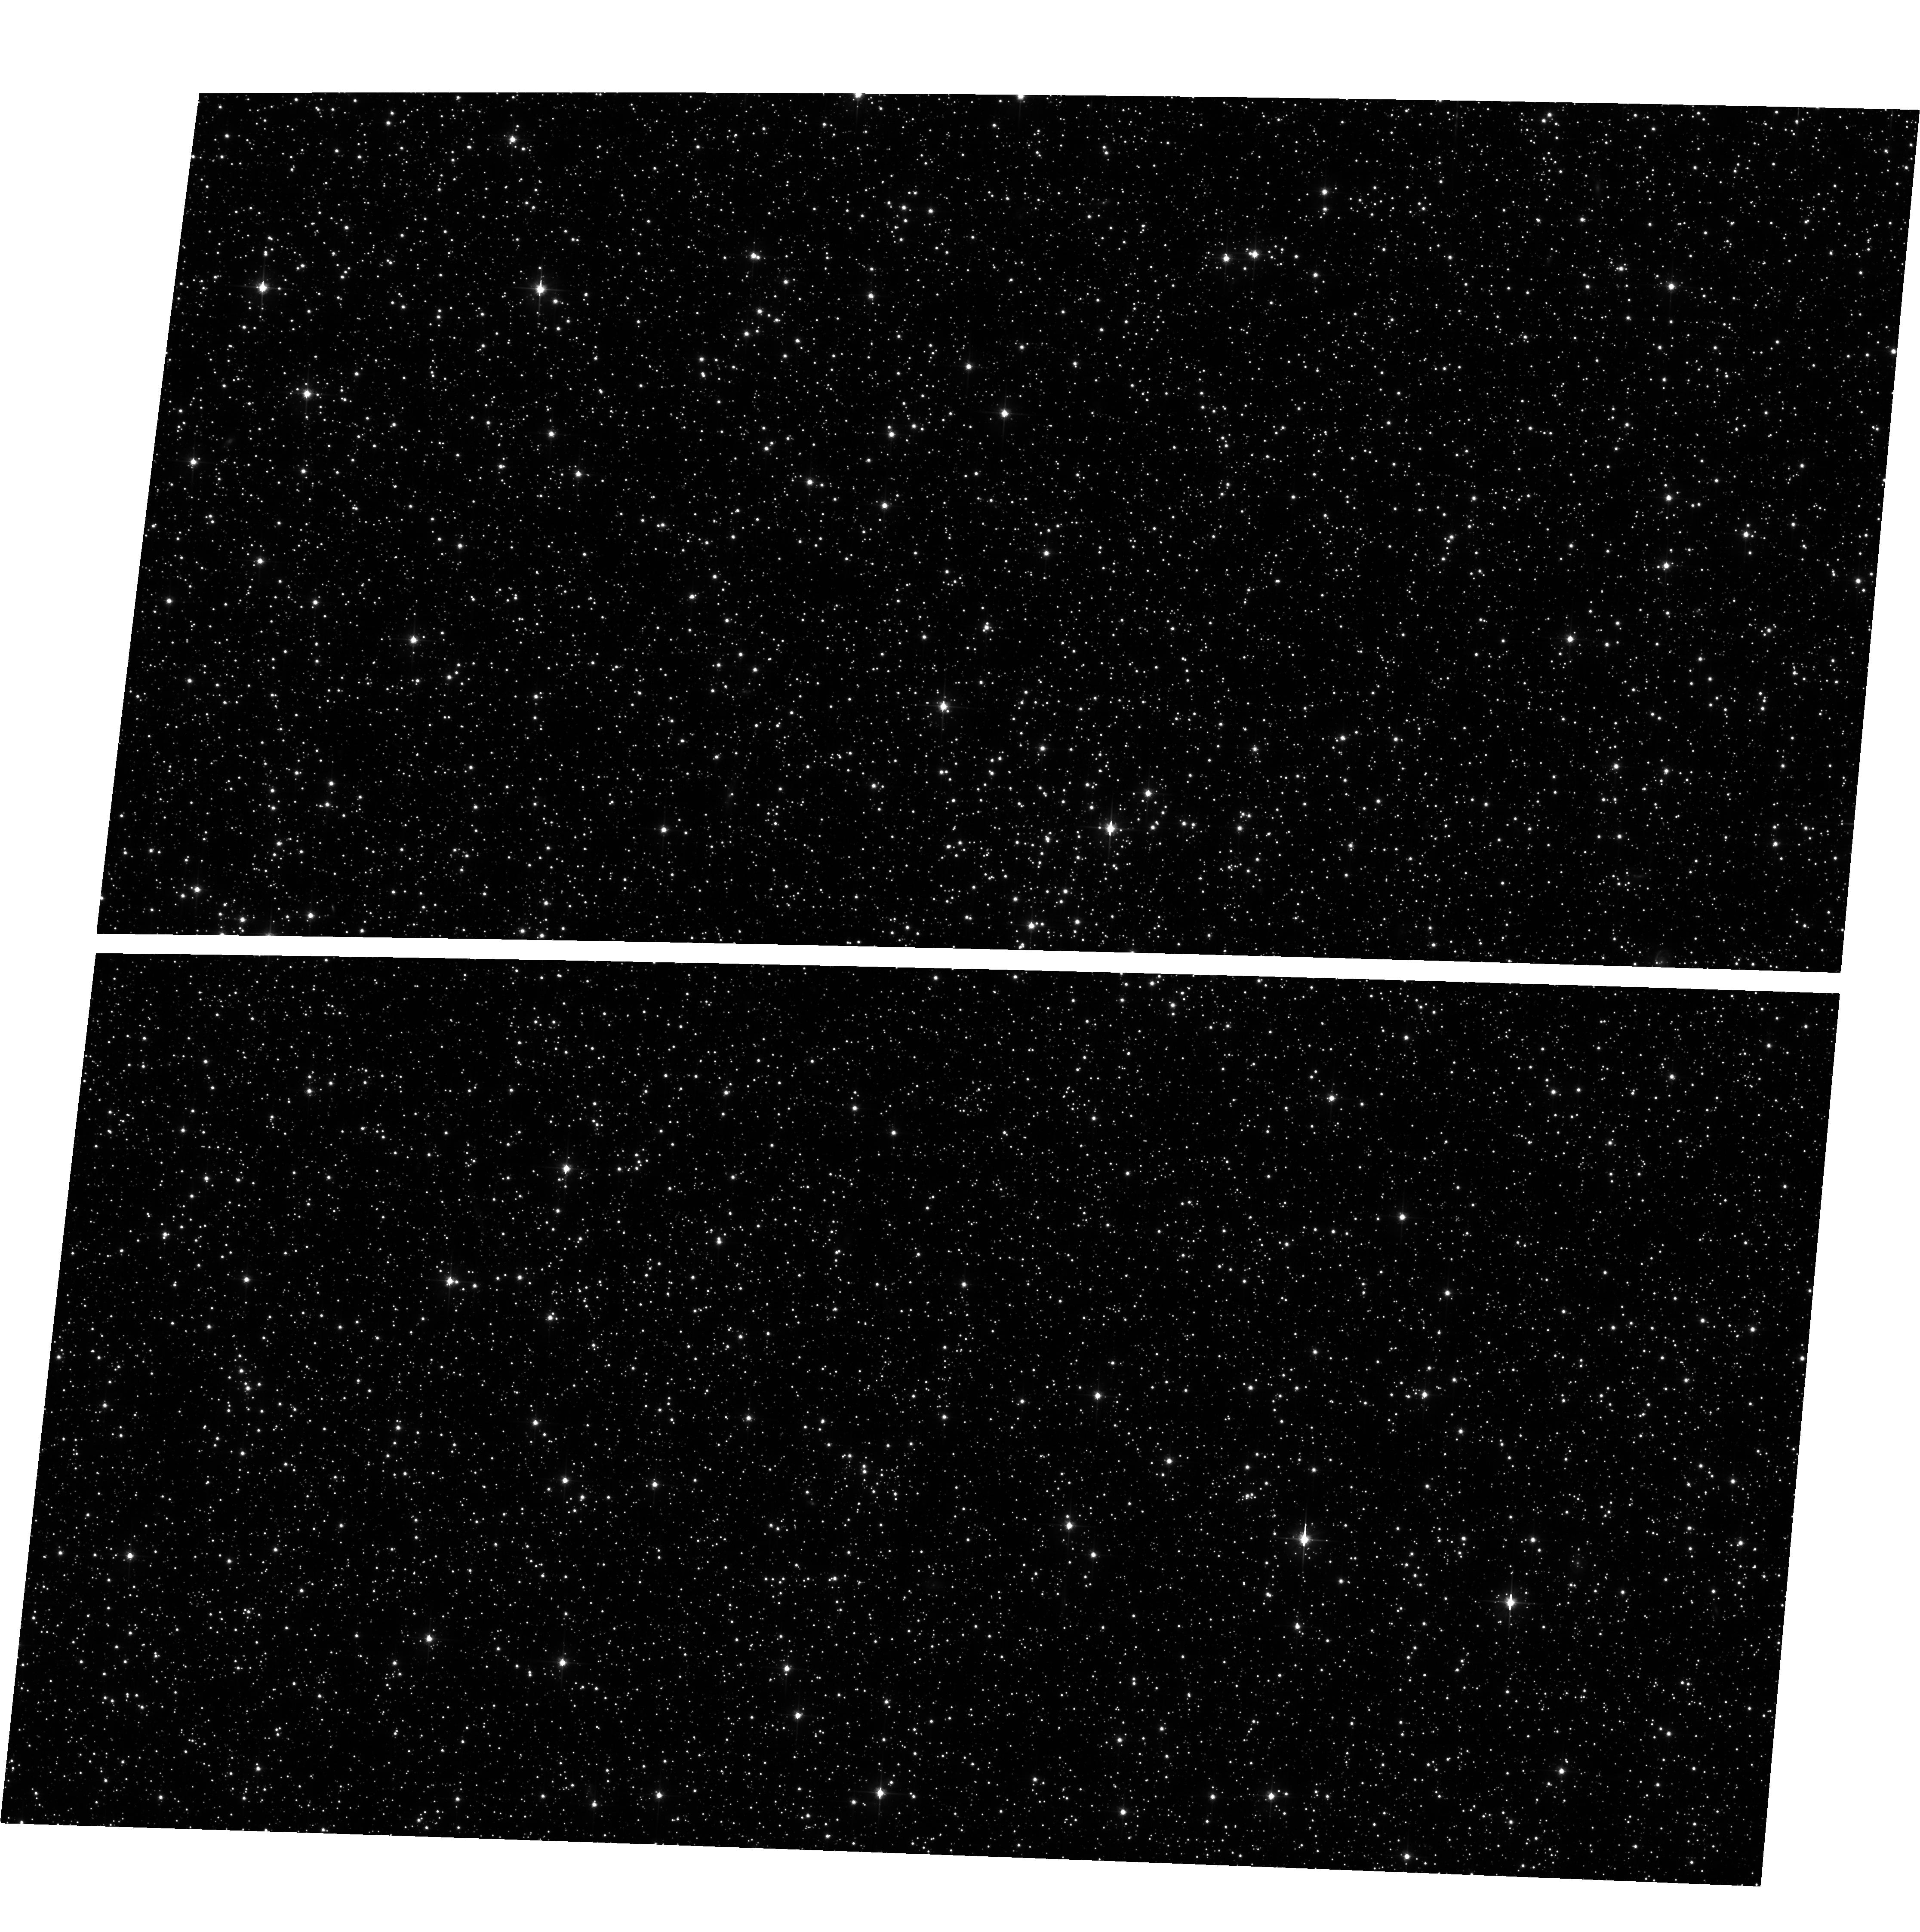
Target: field at RA 76.102°, Dec -69.456°. Instrument: ACS/WFC. Filter: F606W. Exposure: 34 min. Observation ID: hst_16361_02_acs_wfc_f606w_jedx02

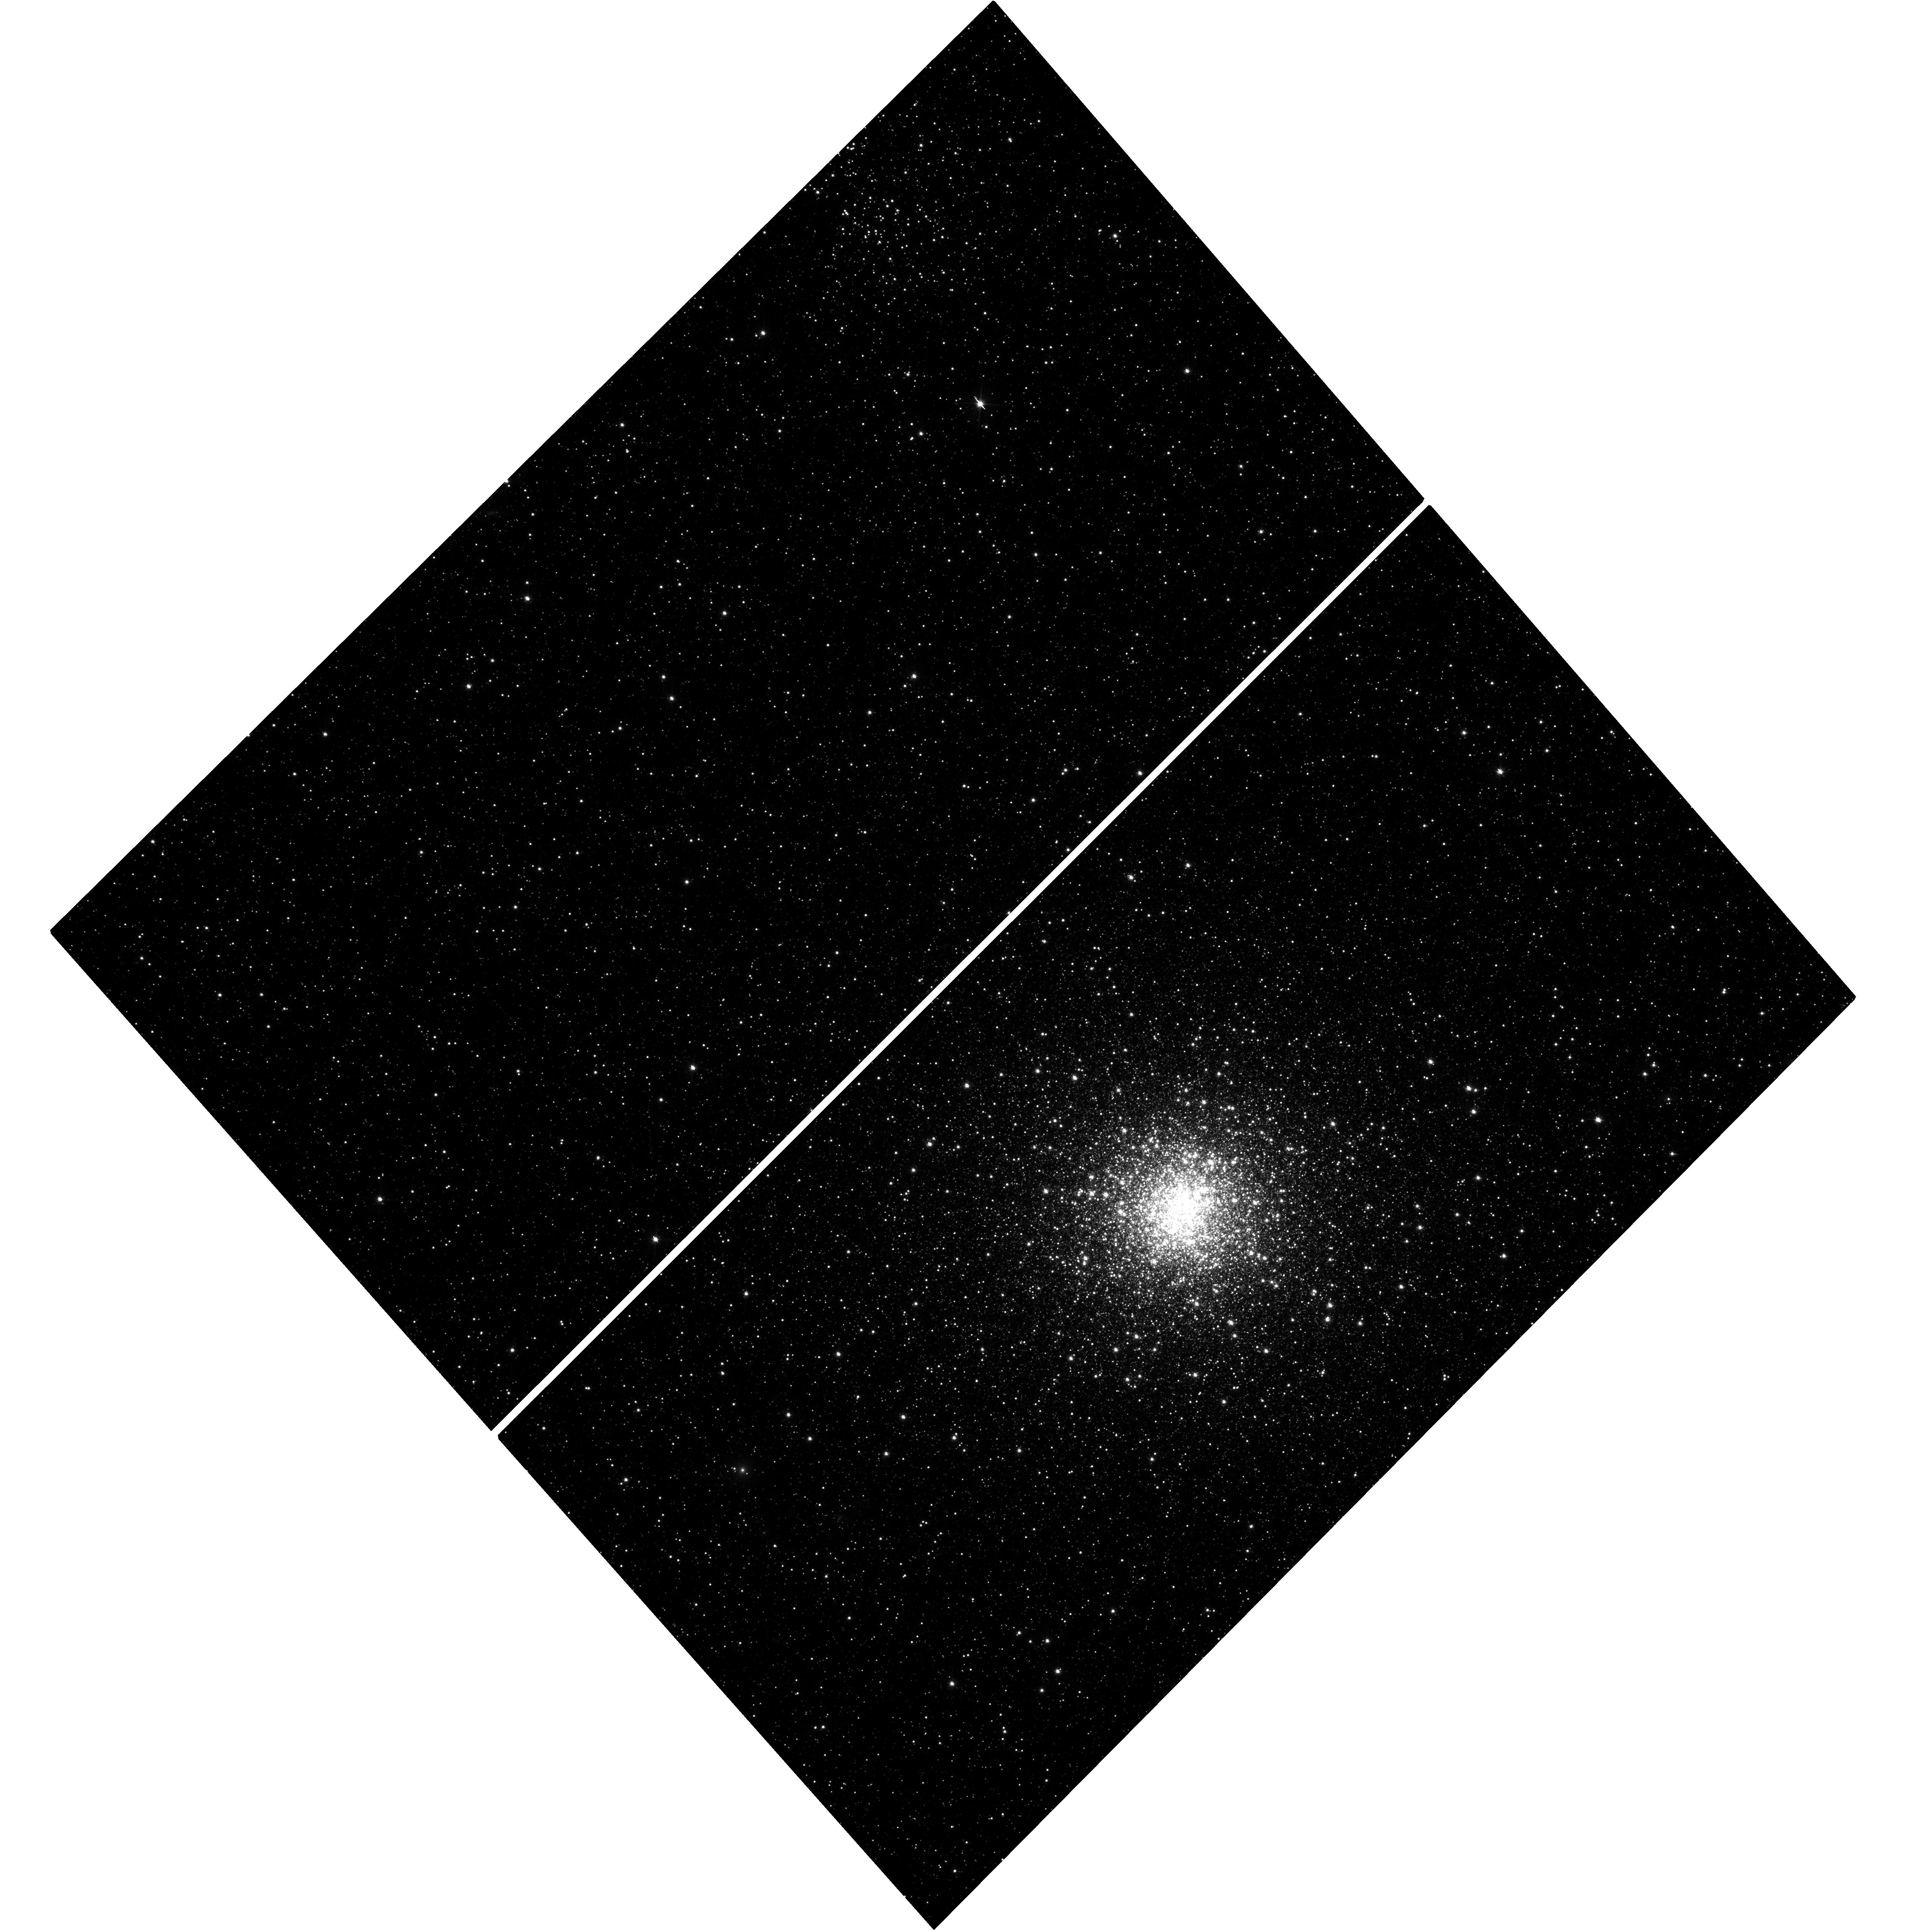
Target: NGC1835. Instrument: WFC3/UVIS. Filter: F606W. Exposure: 41 min. Observation ID: hst_16361_01_wfc3_uvis_f606w_iedx01

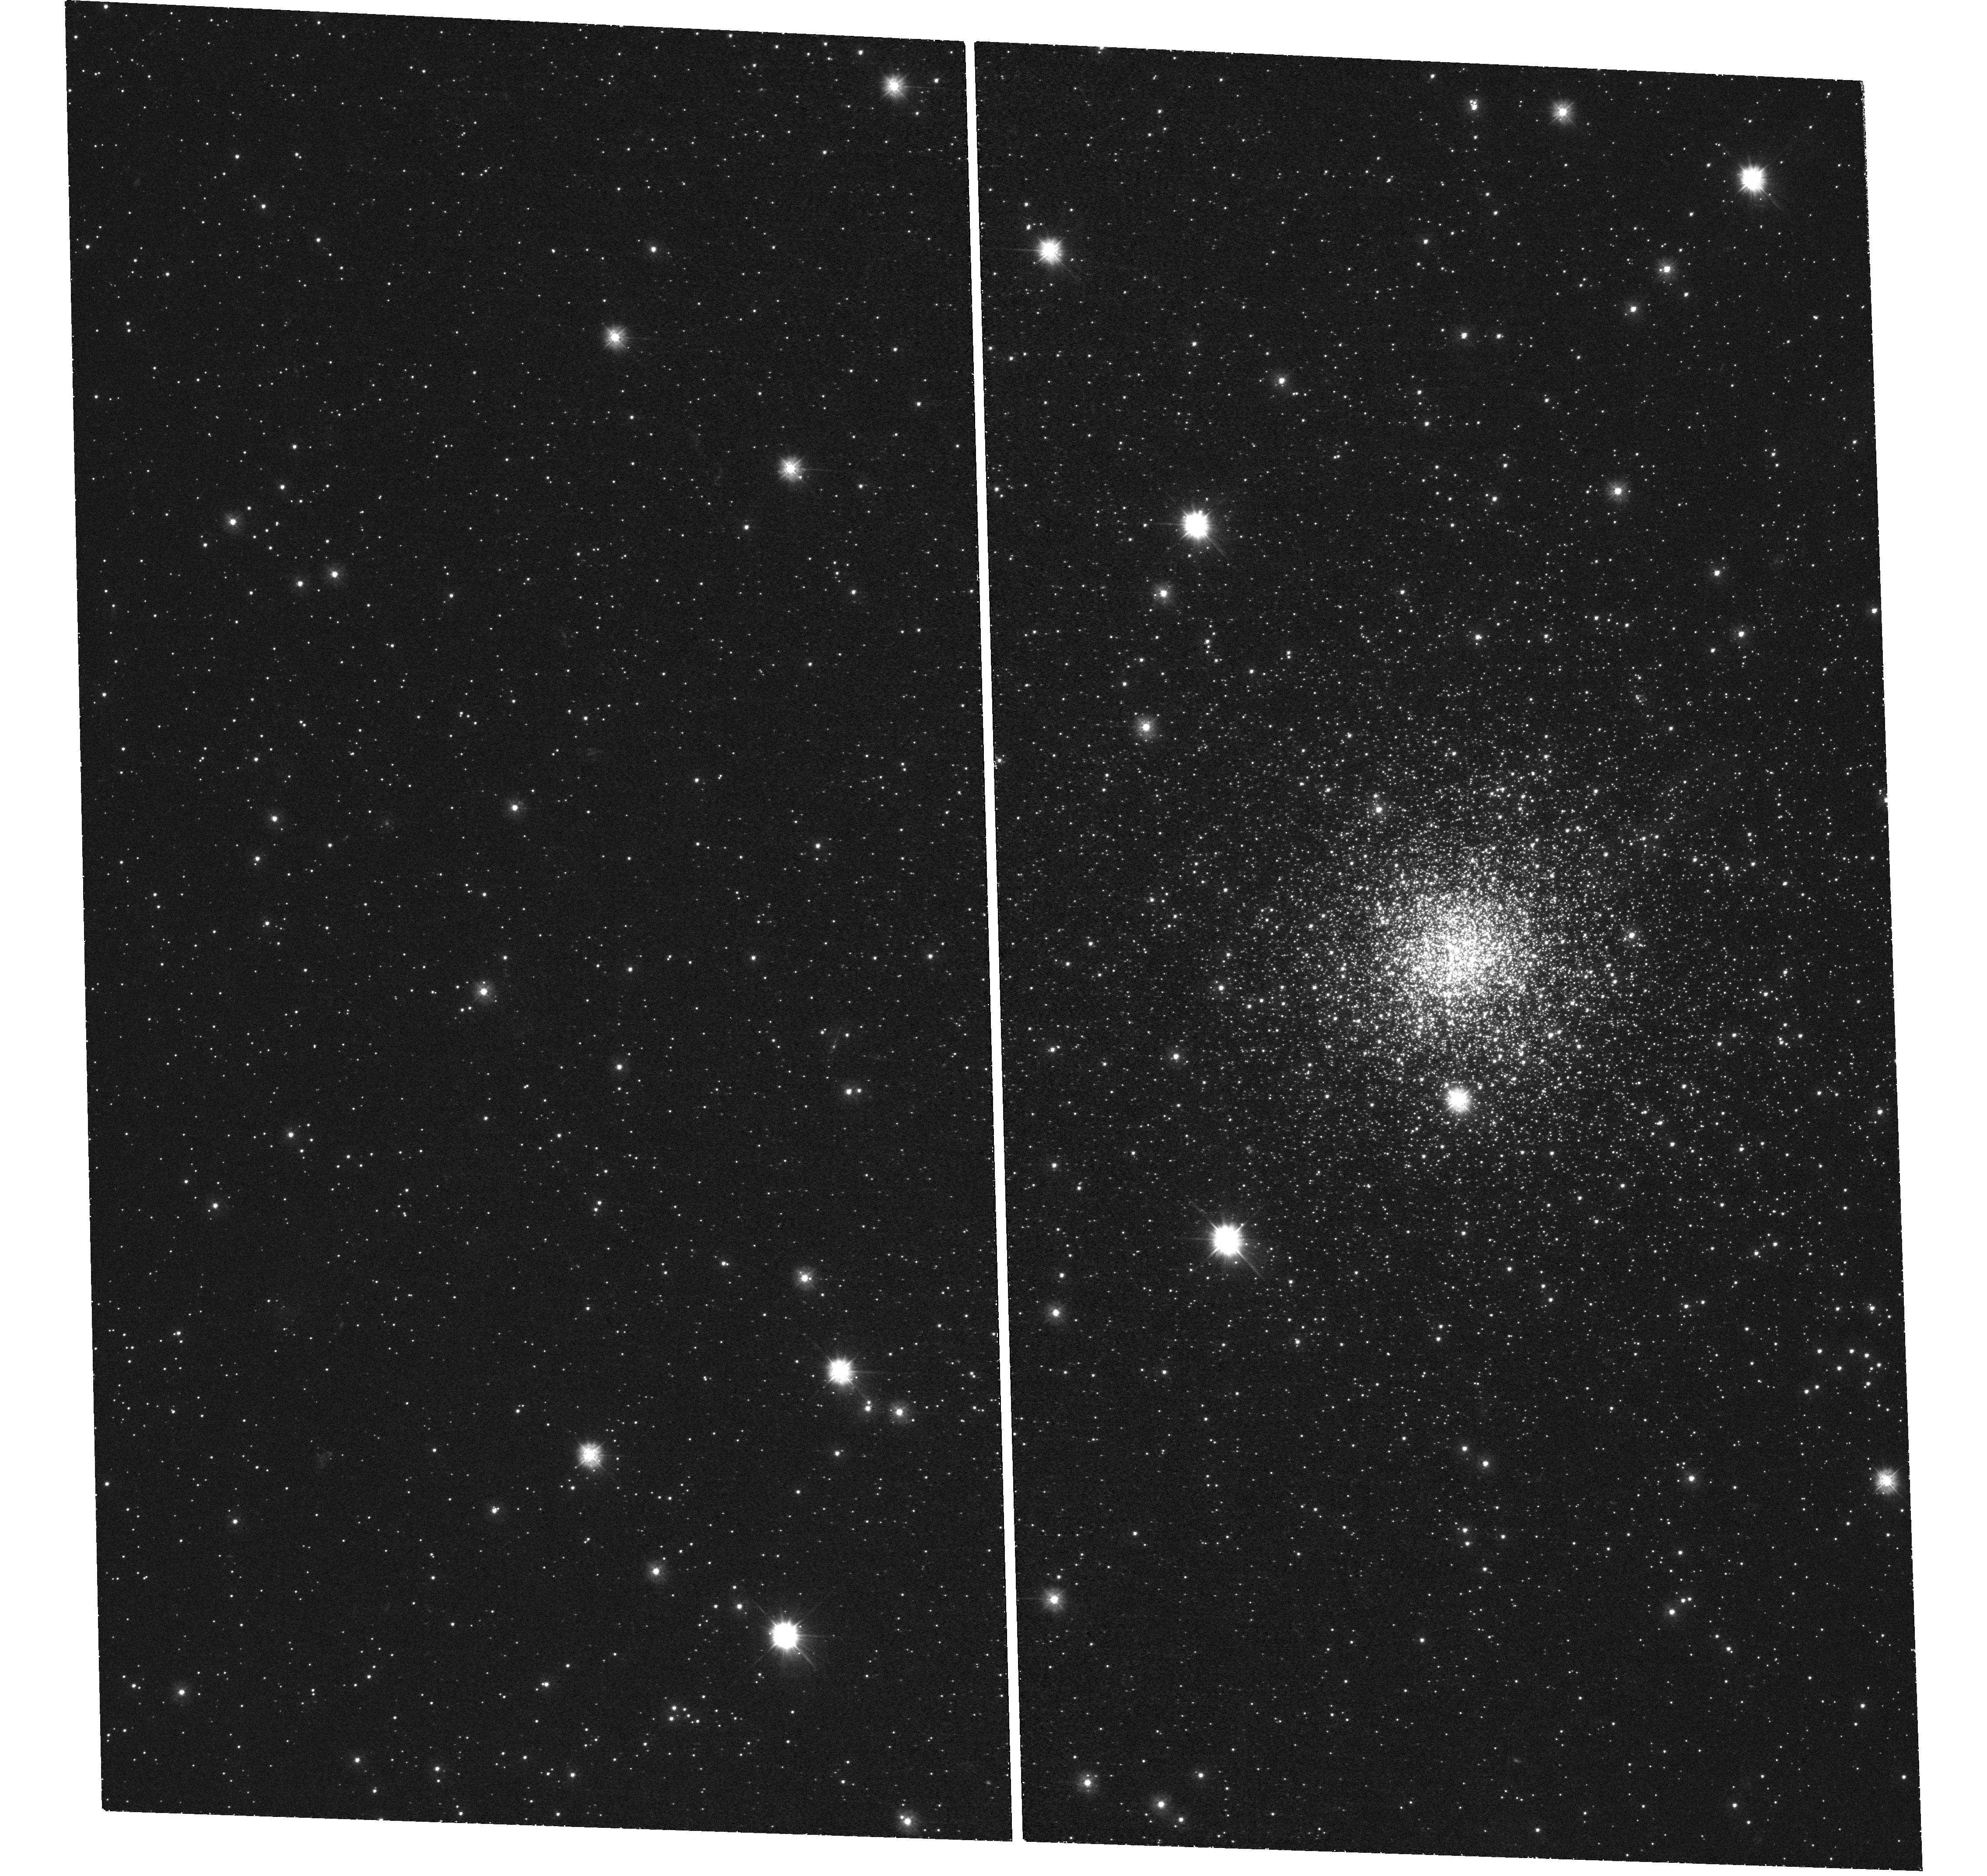
Target: NGC1754. Instrument: WFC3/UVIS. Filter: F300X. Exposure: 1.6 h. Observation ID: hst_16361_06_wfc3_uvis_f300x_iedx06

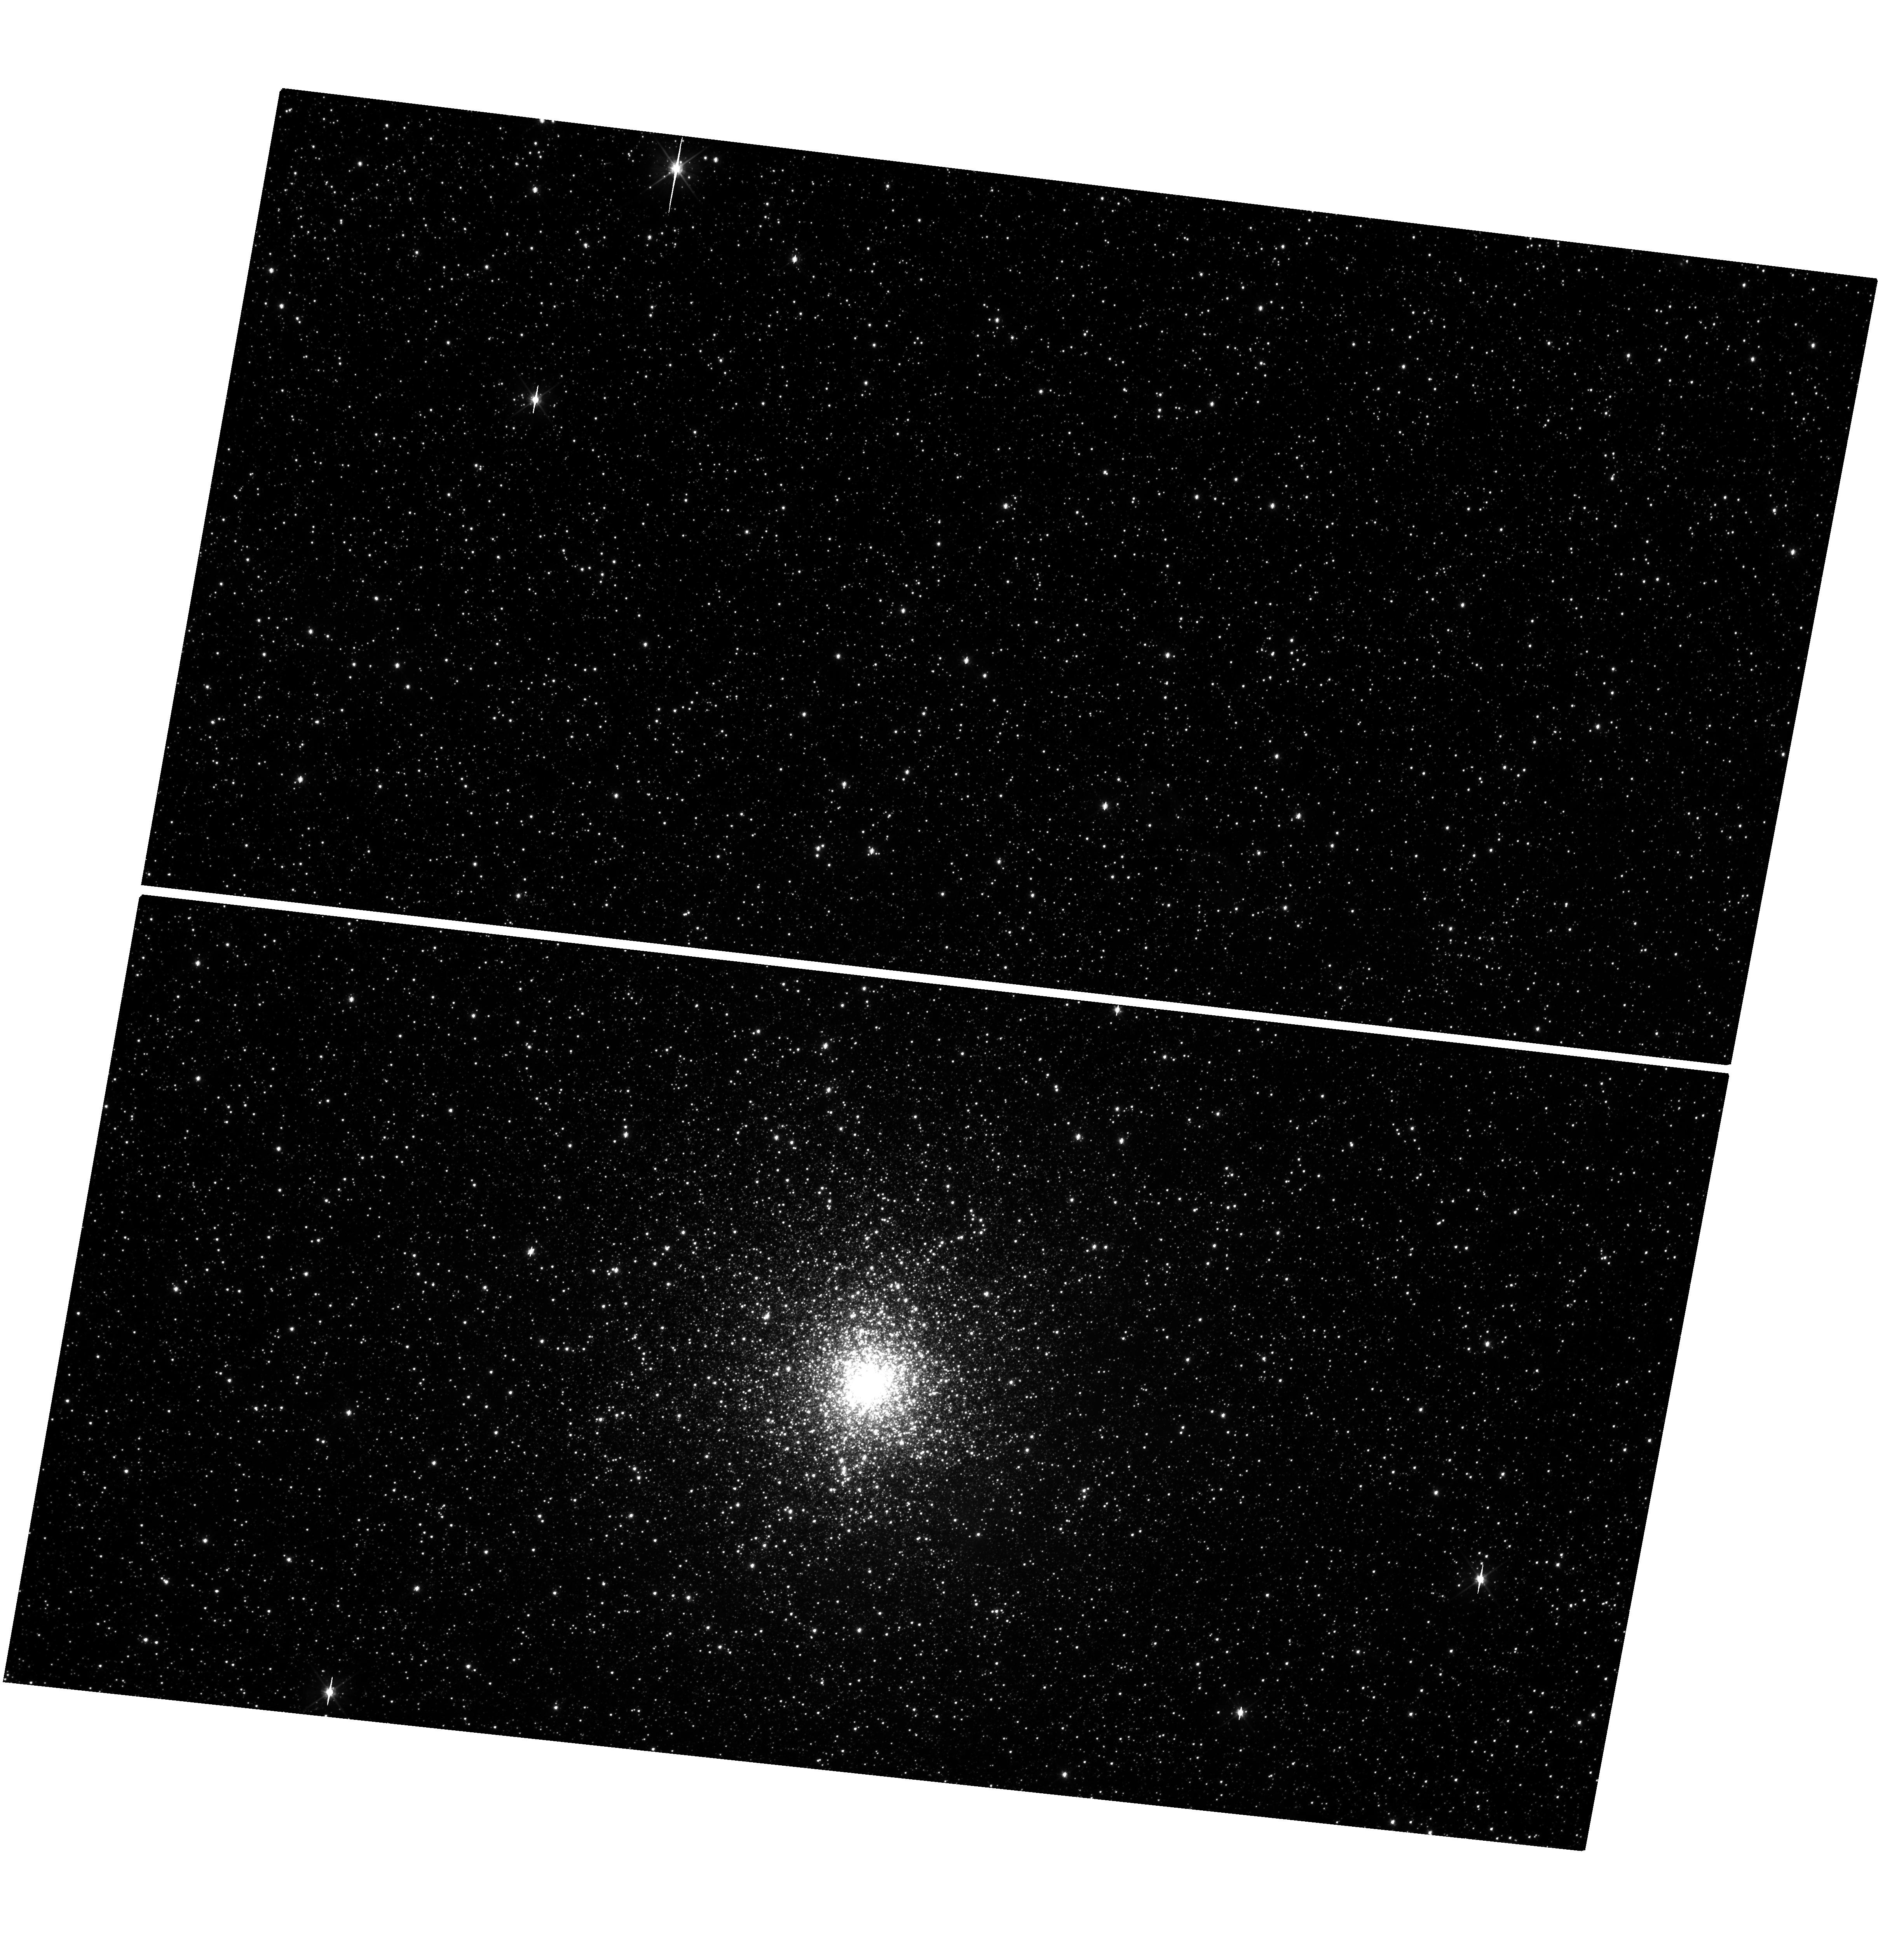
Target: NGC1916. Instrument: WFC3/UVIS. Filter: F606W. Exposure: 41 min. Observation ID: hst_16361_03_wfc3_uvis_f606w_iedx03

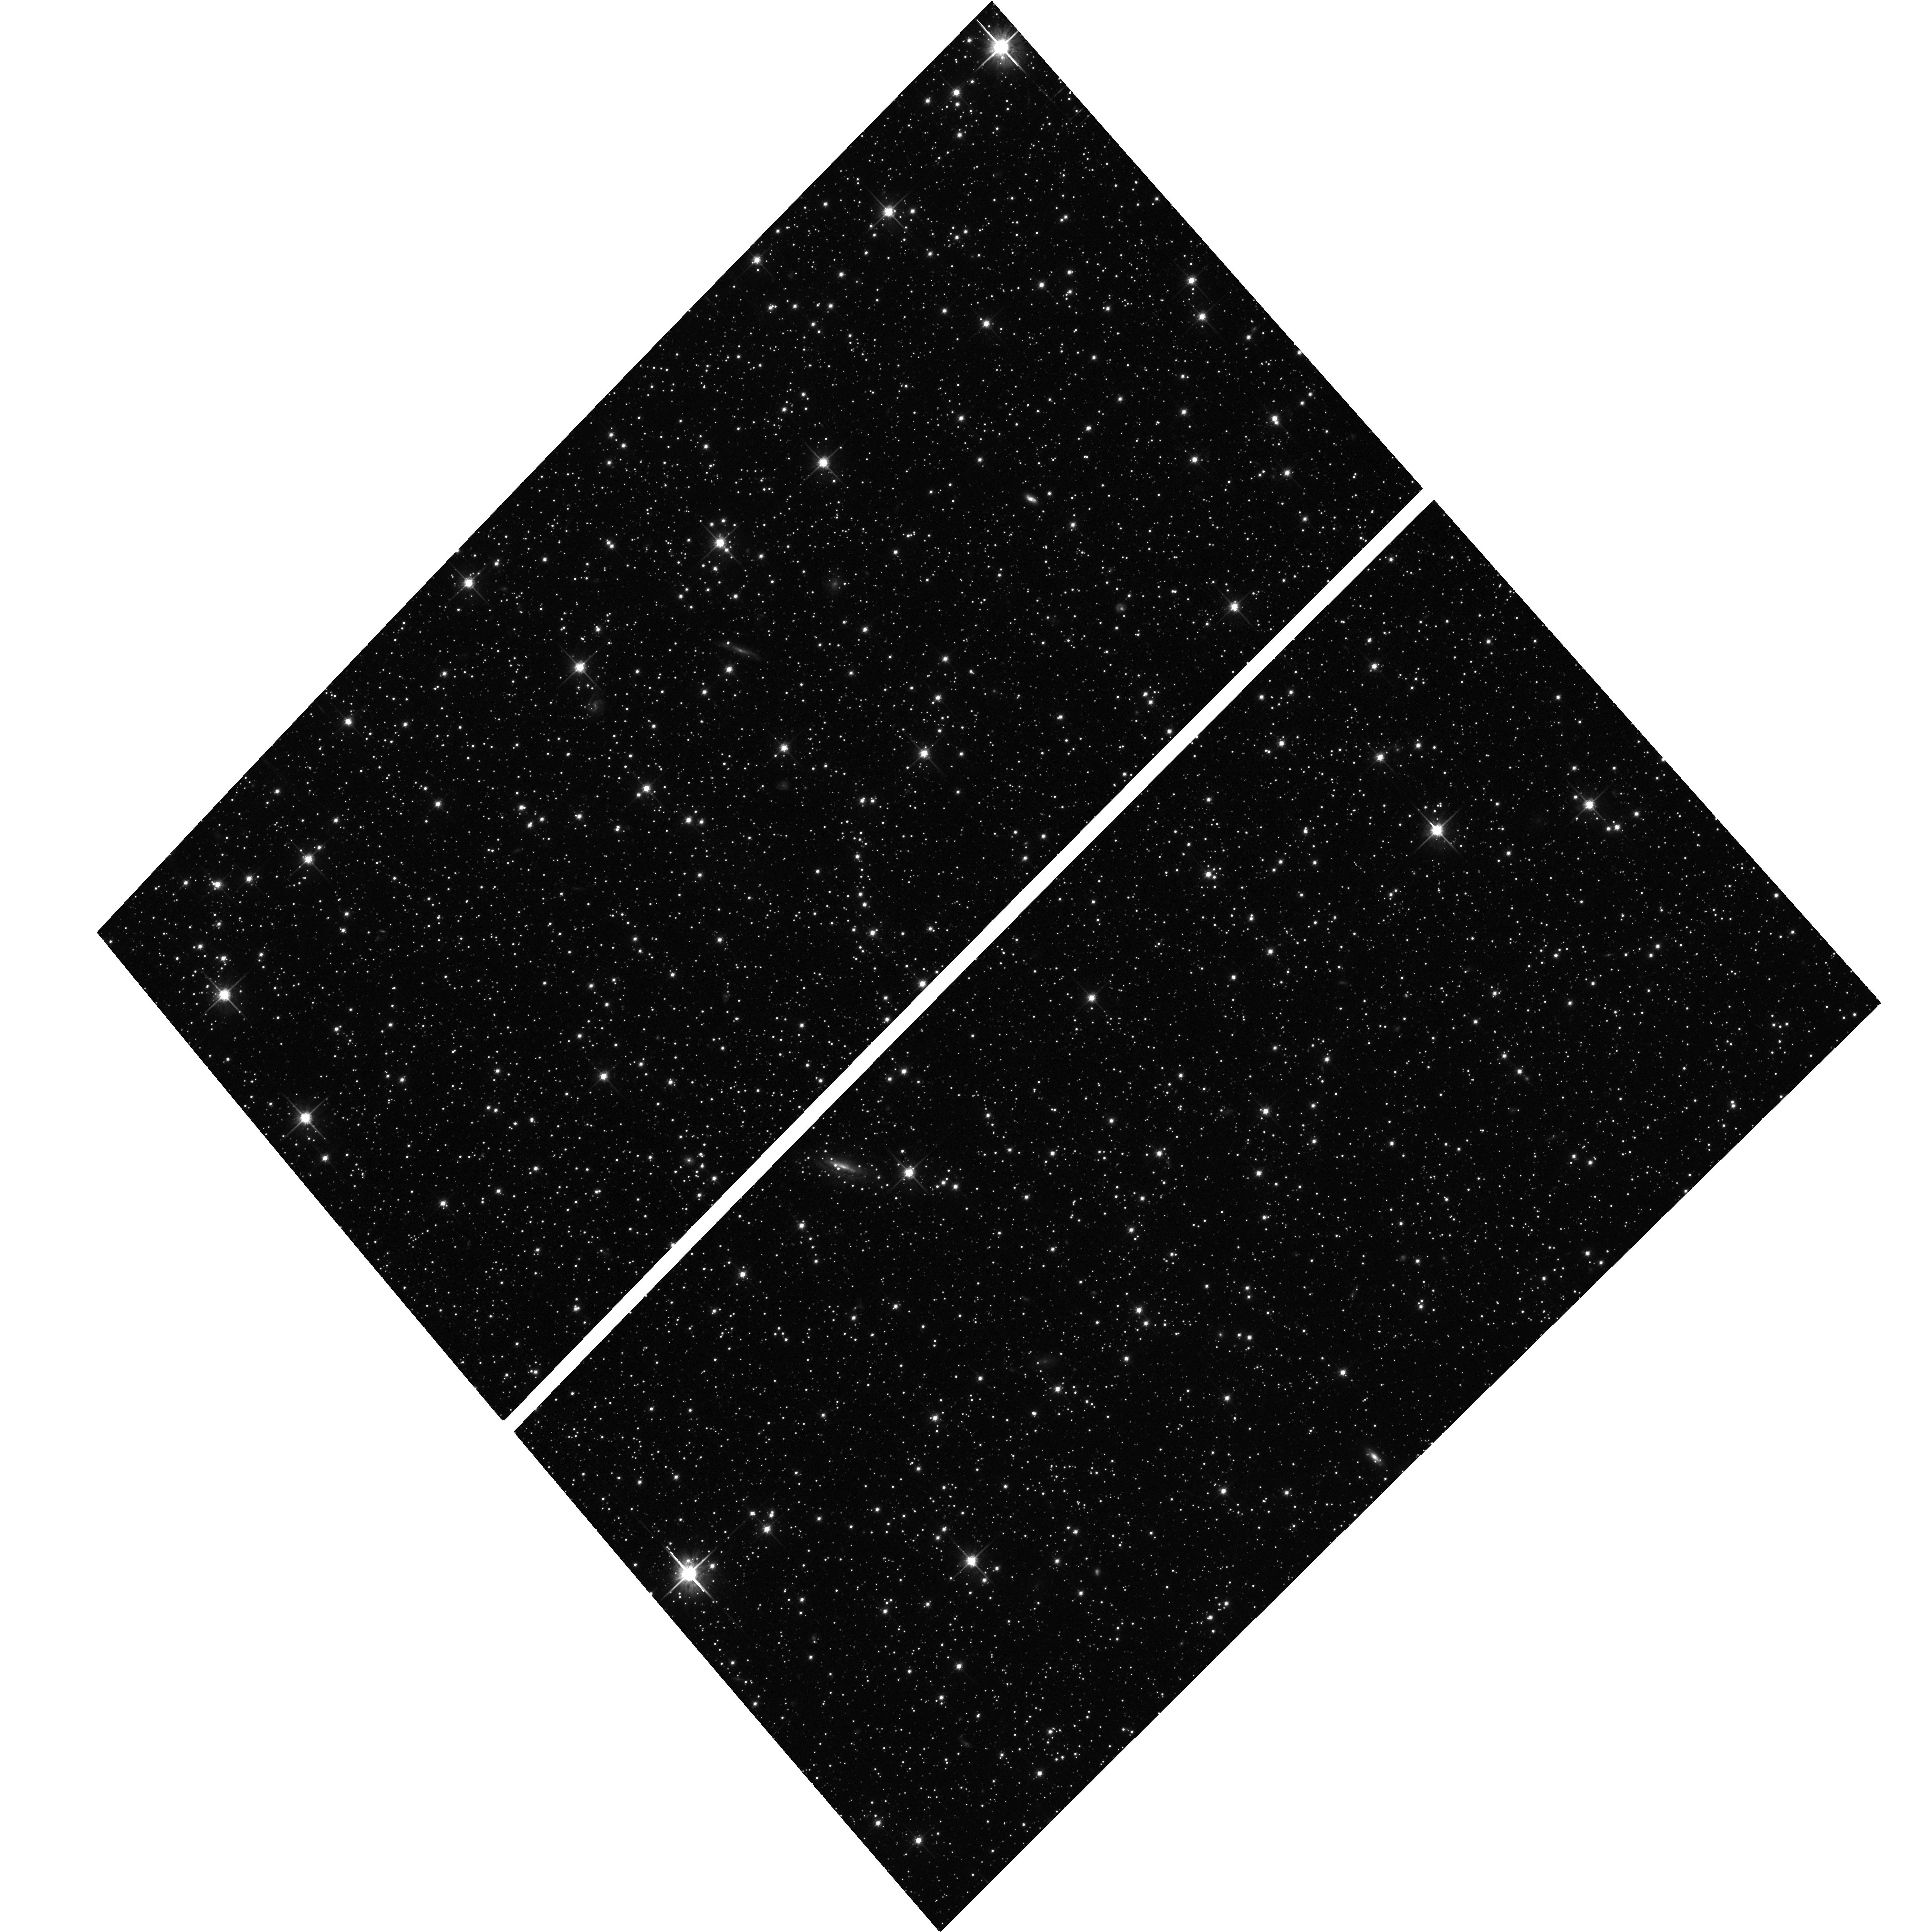
Target: field at RA 73.339°, Dec -70.433°. Instrument: ACS/WFC. Filter: F814W. Exposure: 29 min. Observation ID: hst_16361_05_acs_wfc_f814w_jedx05

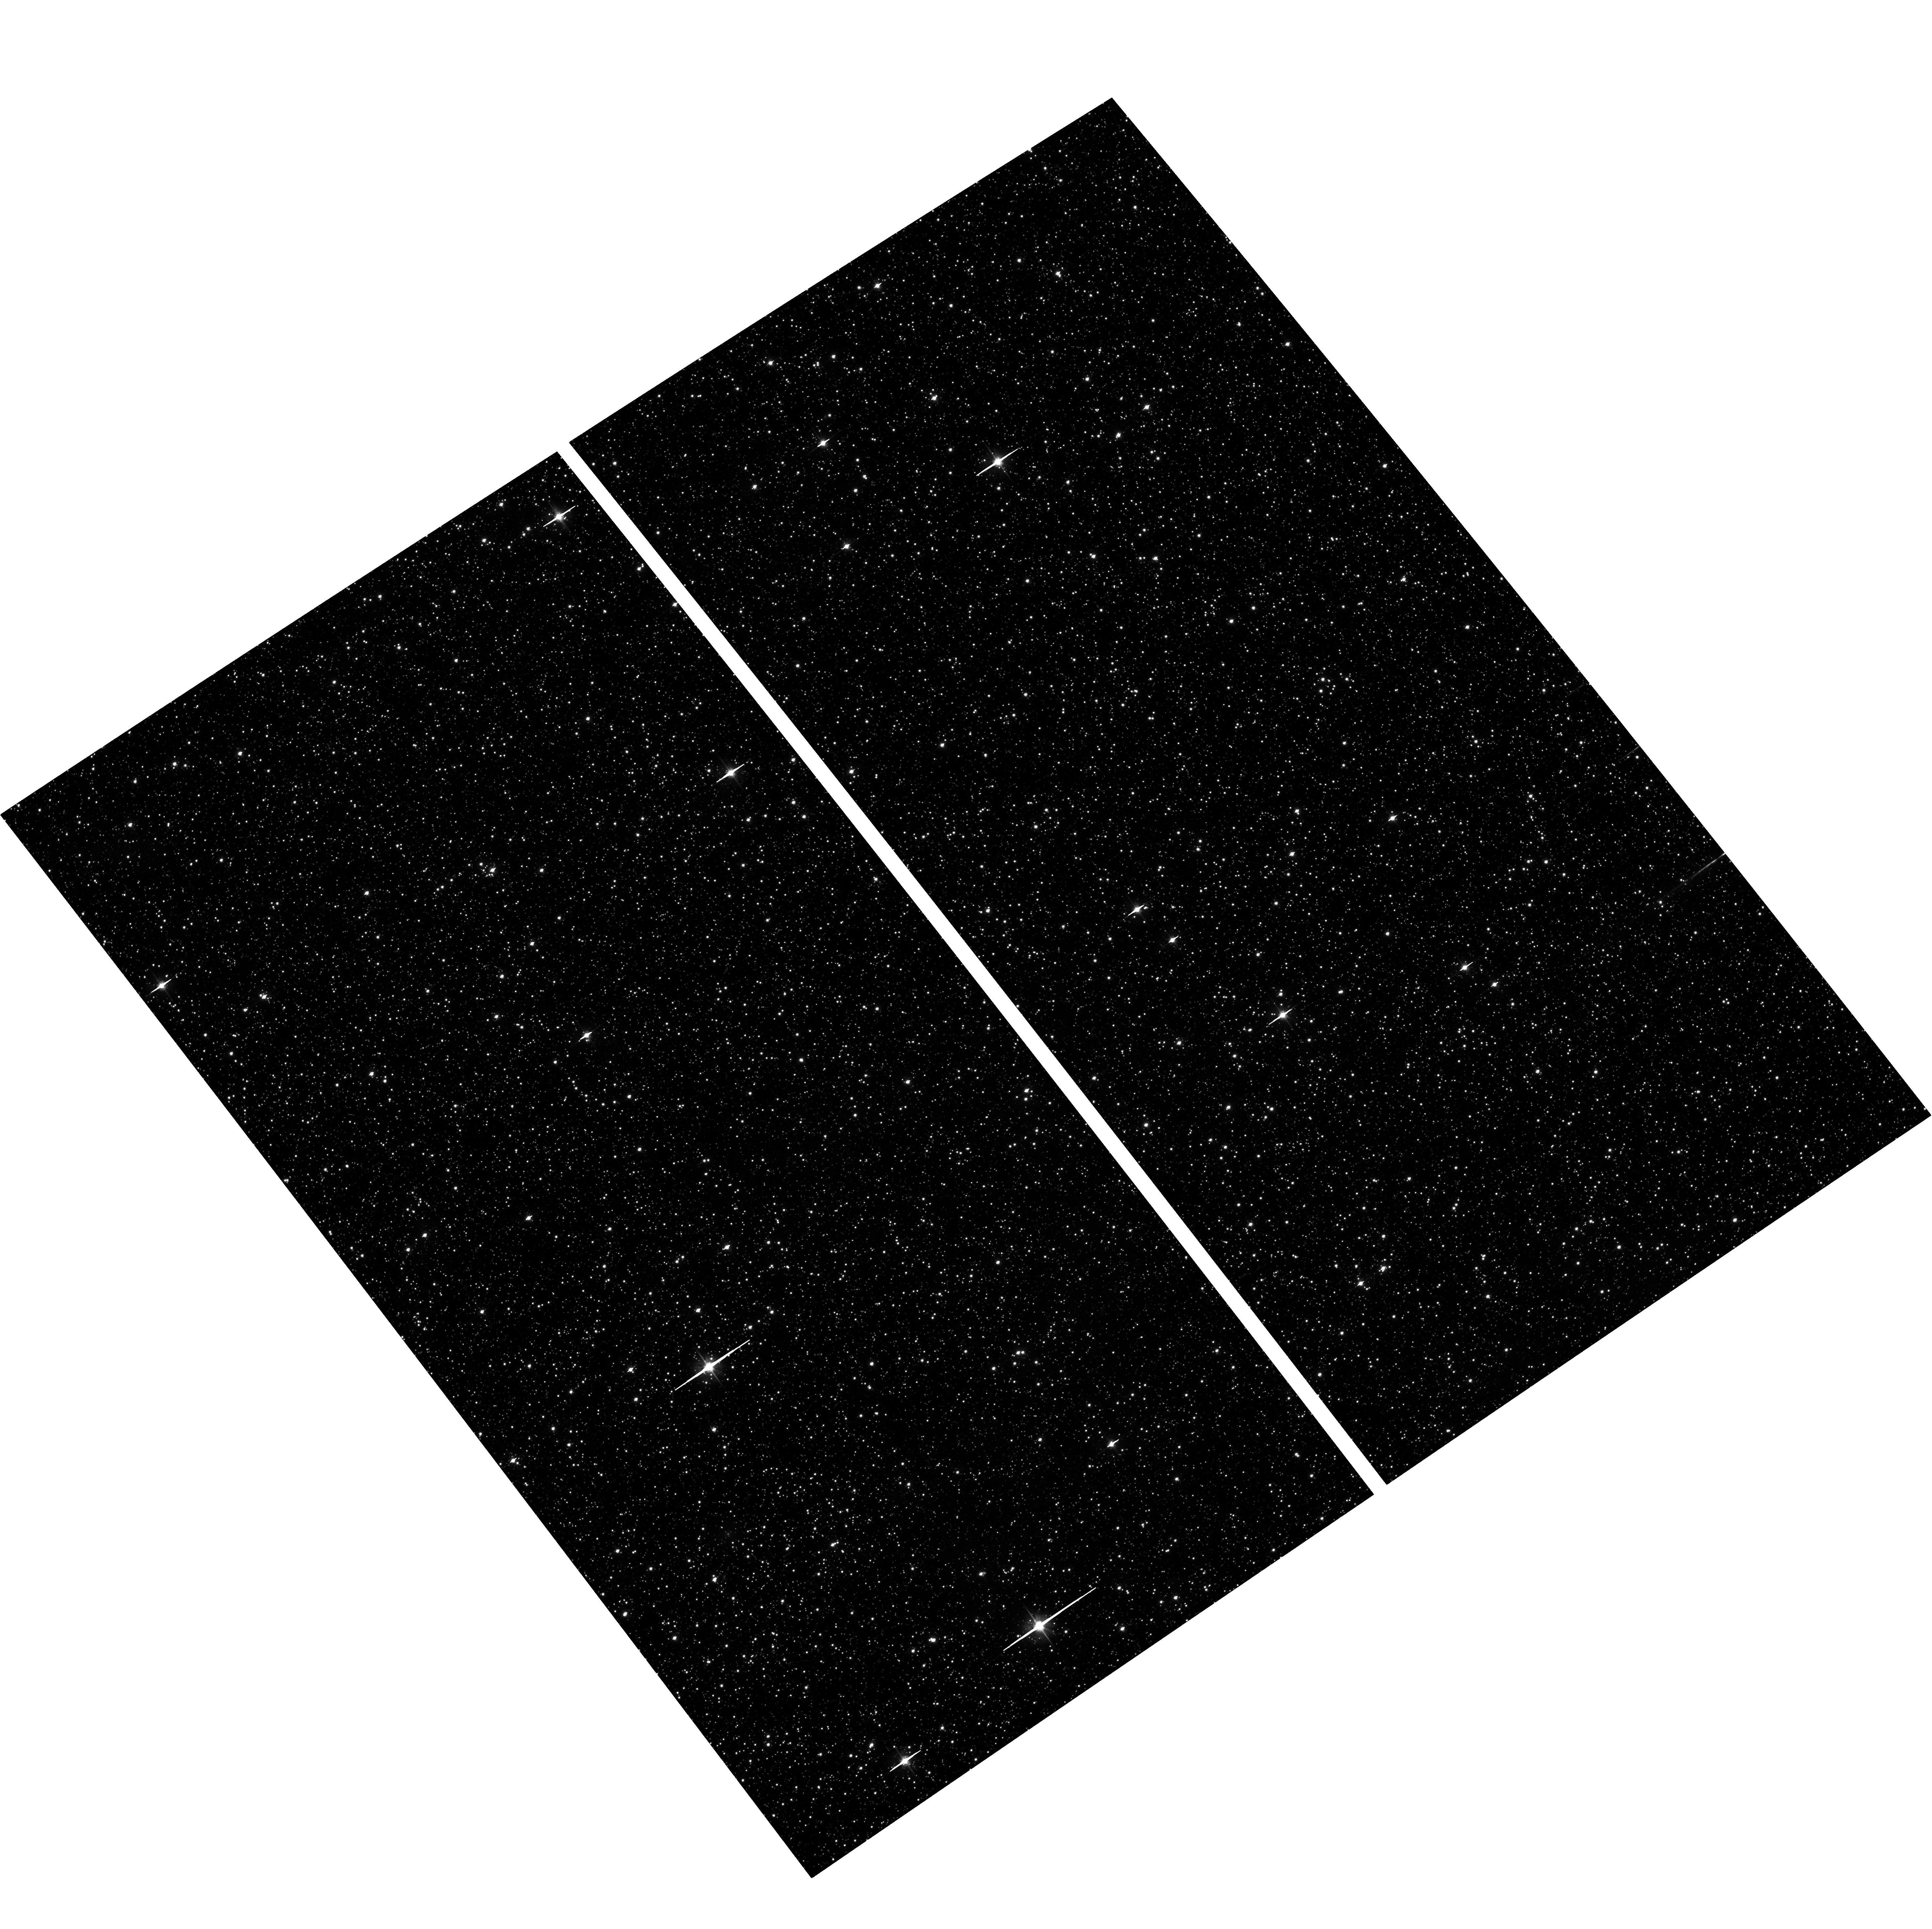
Target: field at RA 79.659°, Dec -69.488°. Instrument: ACS/WFC. Filter: F606W. Exposure: 34 min. Observation ID: hst_16361_04_acs_wfc_f606w_jedx04

A new reading of the core size-age distribution of LMC clusters: changing the paradigm of star cluster formation (PI: Ferraro, Francesco R.)

The distribution of core radius (rc) versus chronological age for the globular clusters (GCs) in the Large Magellanic Cloud (LMC) is very peculiar: old GCs show a large spread in rc, while young clusters are all compact. The origin of such a distribution is largely debated and mostly interpreted in terms of an evolutionary sequence: all GCs formed with compact cores (rc<3 pc), then most of them maintained small cores, while several others experienced core expansion due to the heating action of binary black holes. This scenario is becoming the new paradigm of GC formation and evolution. However a new and more natural interpretation could exist: the spread in rc observed at fixed chronological age could be due to different levels of dynamical evolution (dynamical ages), with large-core GCs being dynamically-younger than those with small rc. This alternative scenario can now be tested since the level of dynamical evolution reached by a star cluster can be empirically measured from the level of central segregation of its Blue Straggler Star population. Here we propose deep WFC3 observations of 3 of the most compact (rc<0.8 pc), old, and still unexplored GCs in the LMC, to determine their dynamical age and definitely confirm this scenario. The scientific return of the project is huge: in fact, the correct interpretation of the rc-age distribution would not only shed light on the correct paradigm for GC formation, but would also raise new fundamental questions concerning the processes responsible for the observed differences between the structural properties of old and young LMC GCs. Because of the legacy value of the proposed observations, we waive the proprietary period.